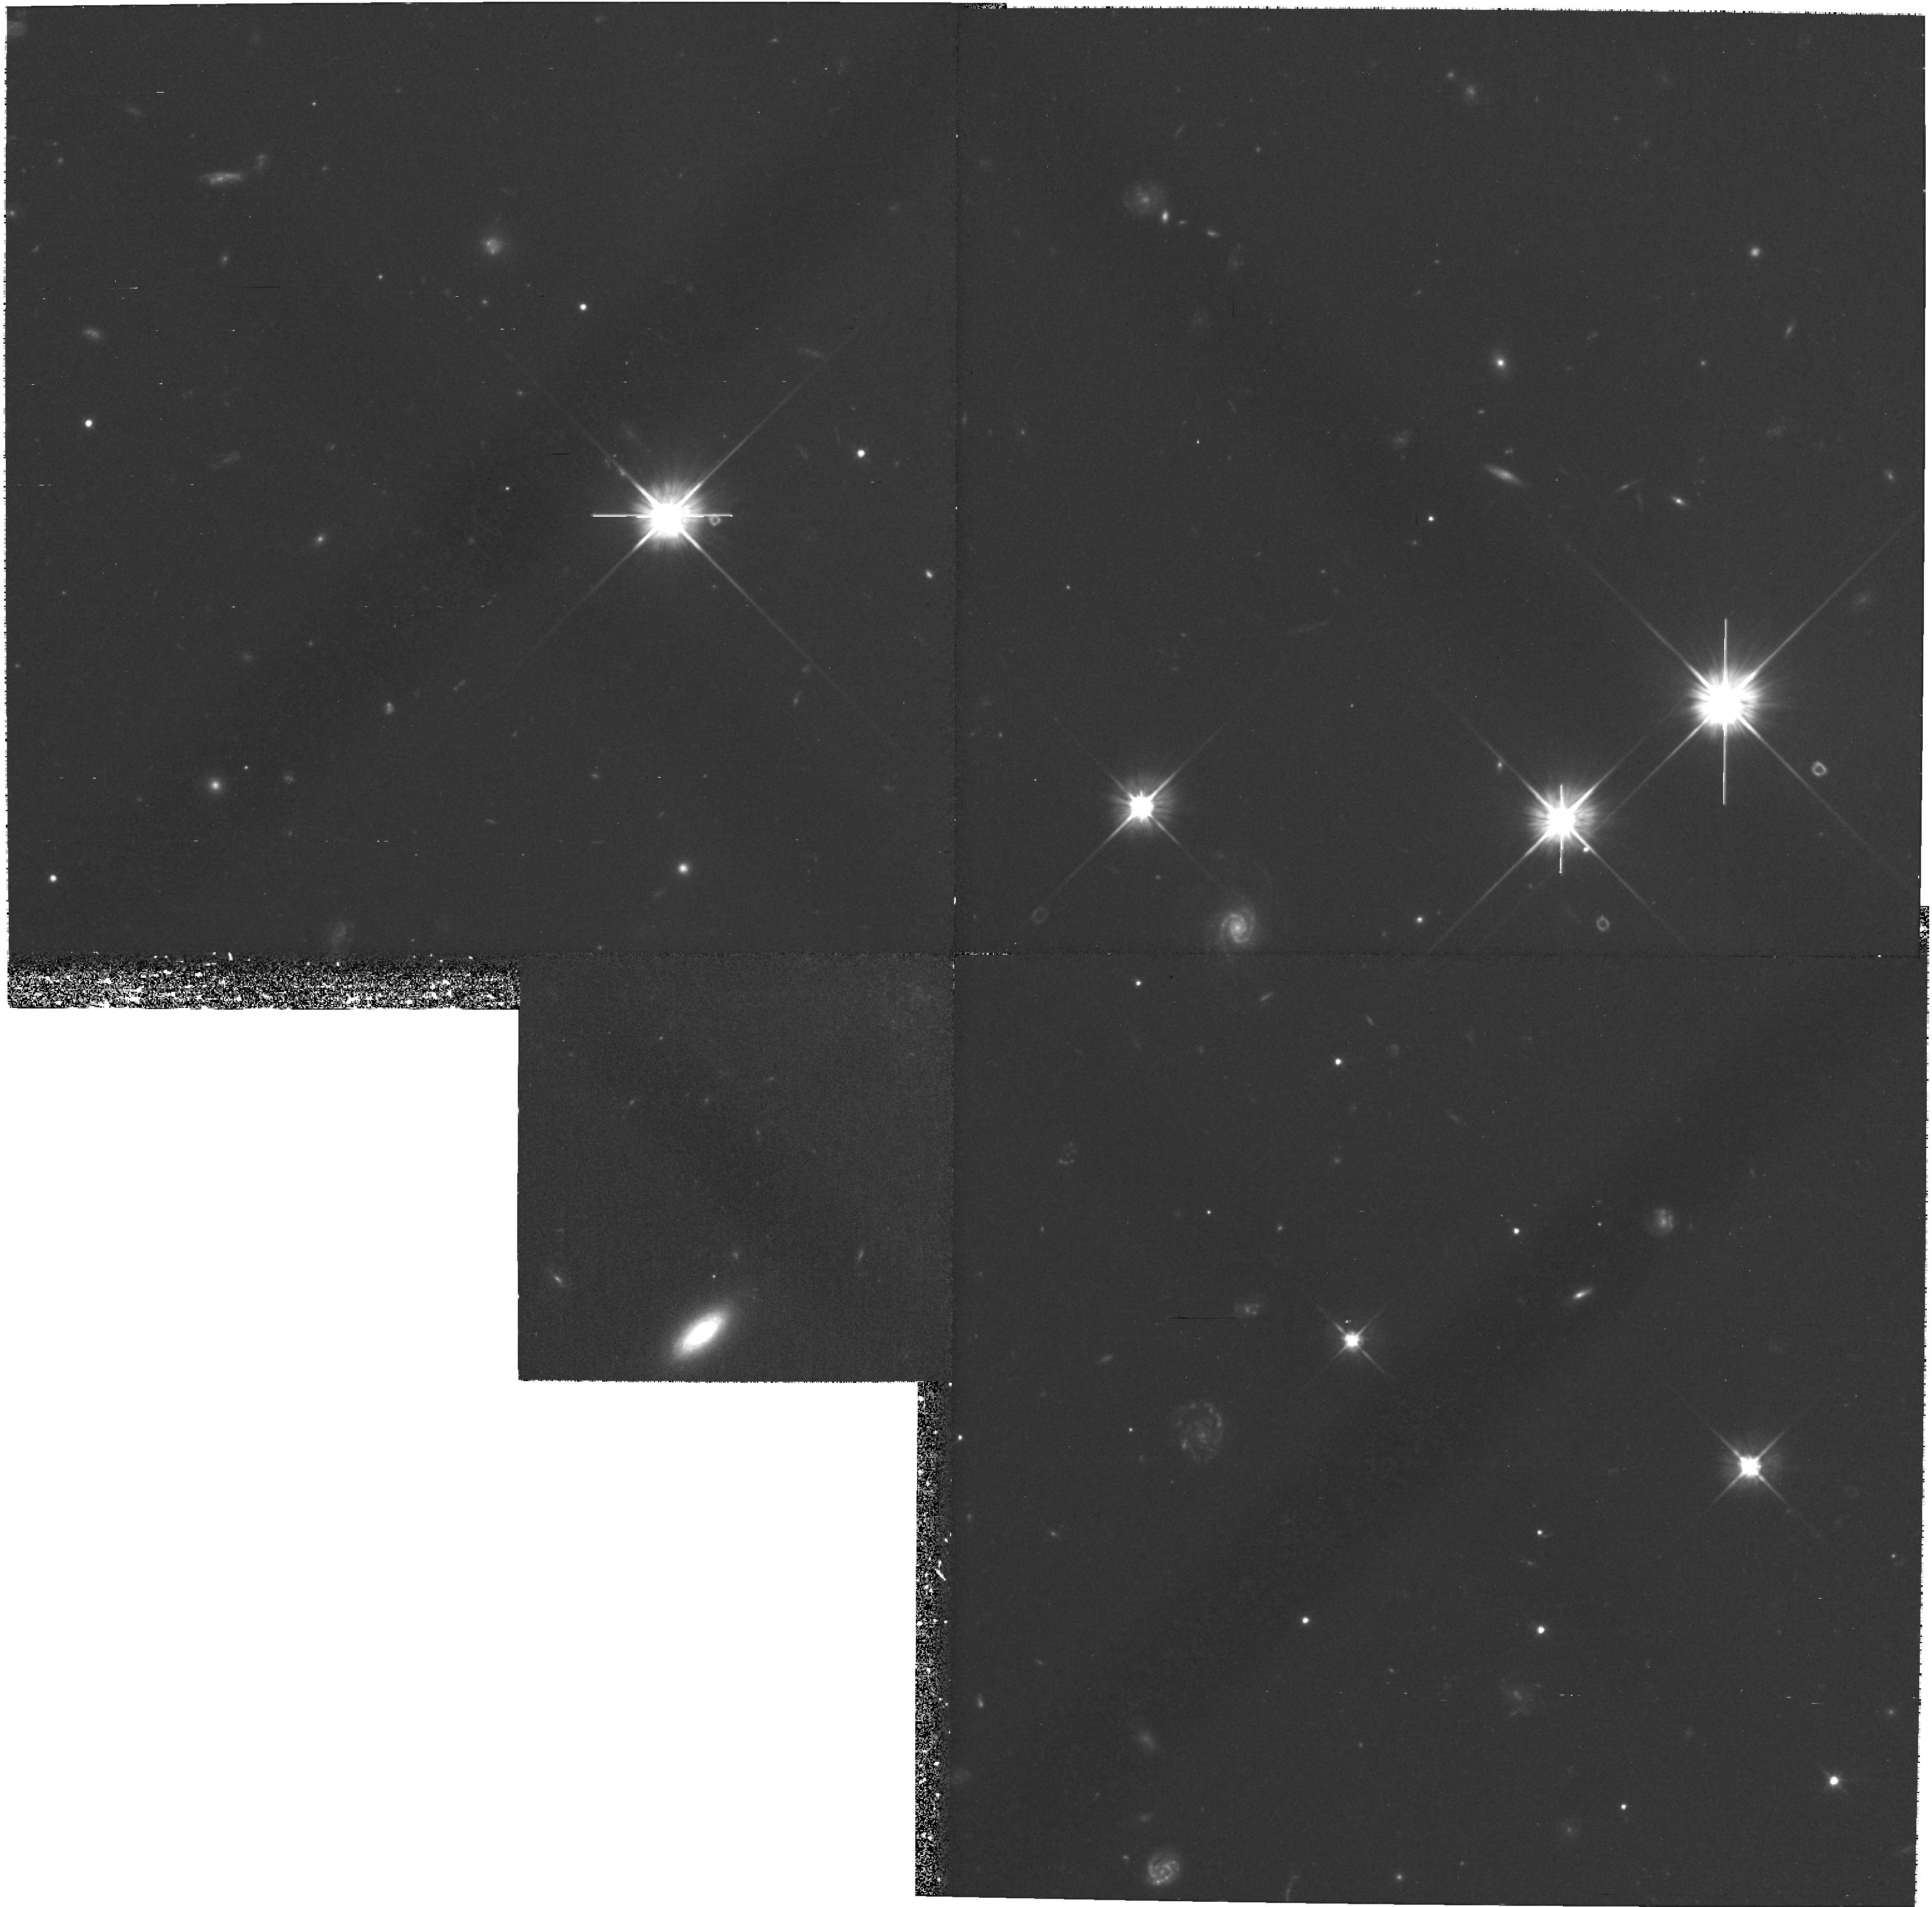
Target: field at RA 256.182°, Dec 60.822°
Instrument: WFPC2/PC
Filter: F606W
Exposure: 1.1 h
Observation ID: hst_8015_04_wfpc2_pc_f606w_u57904

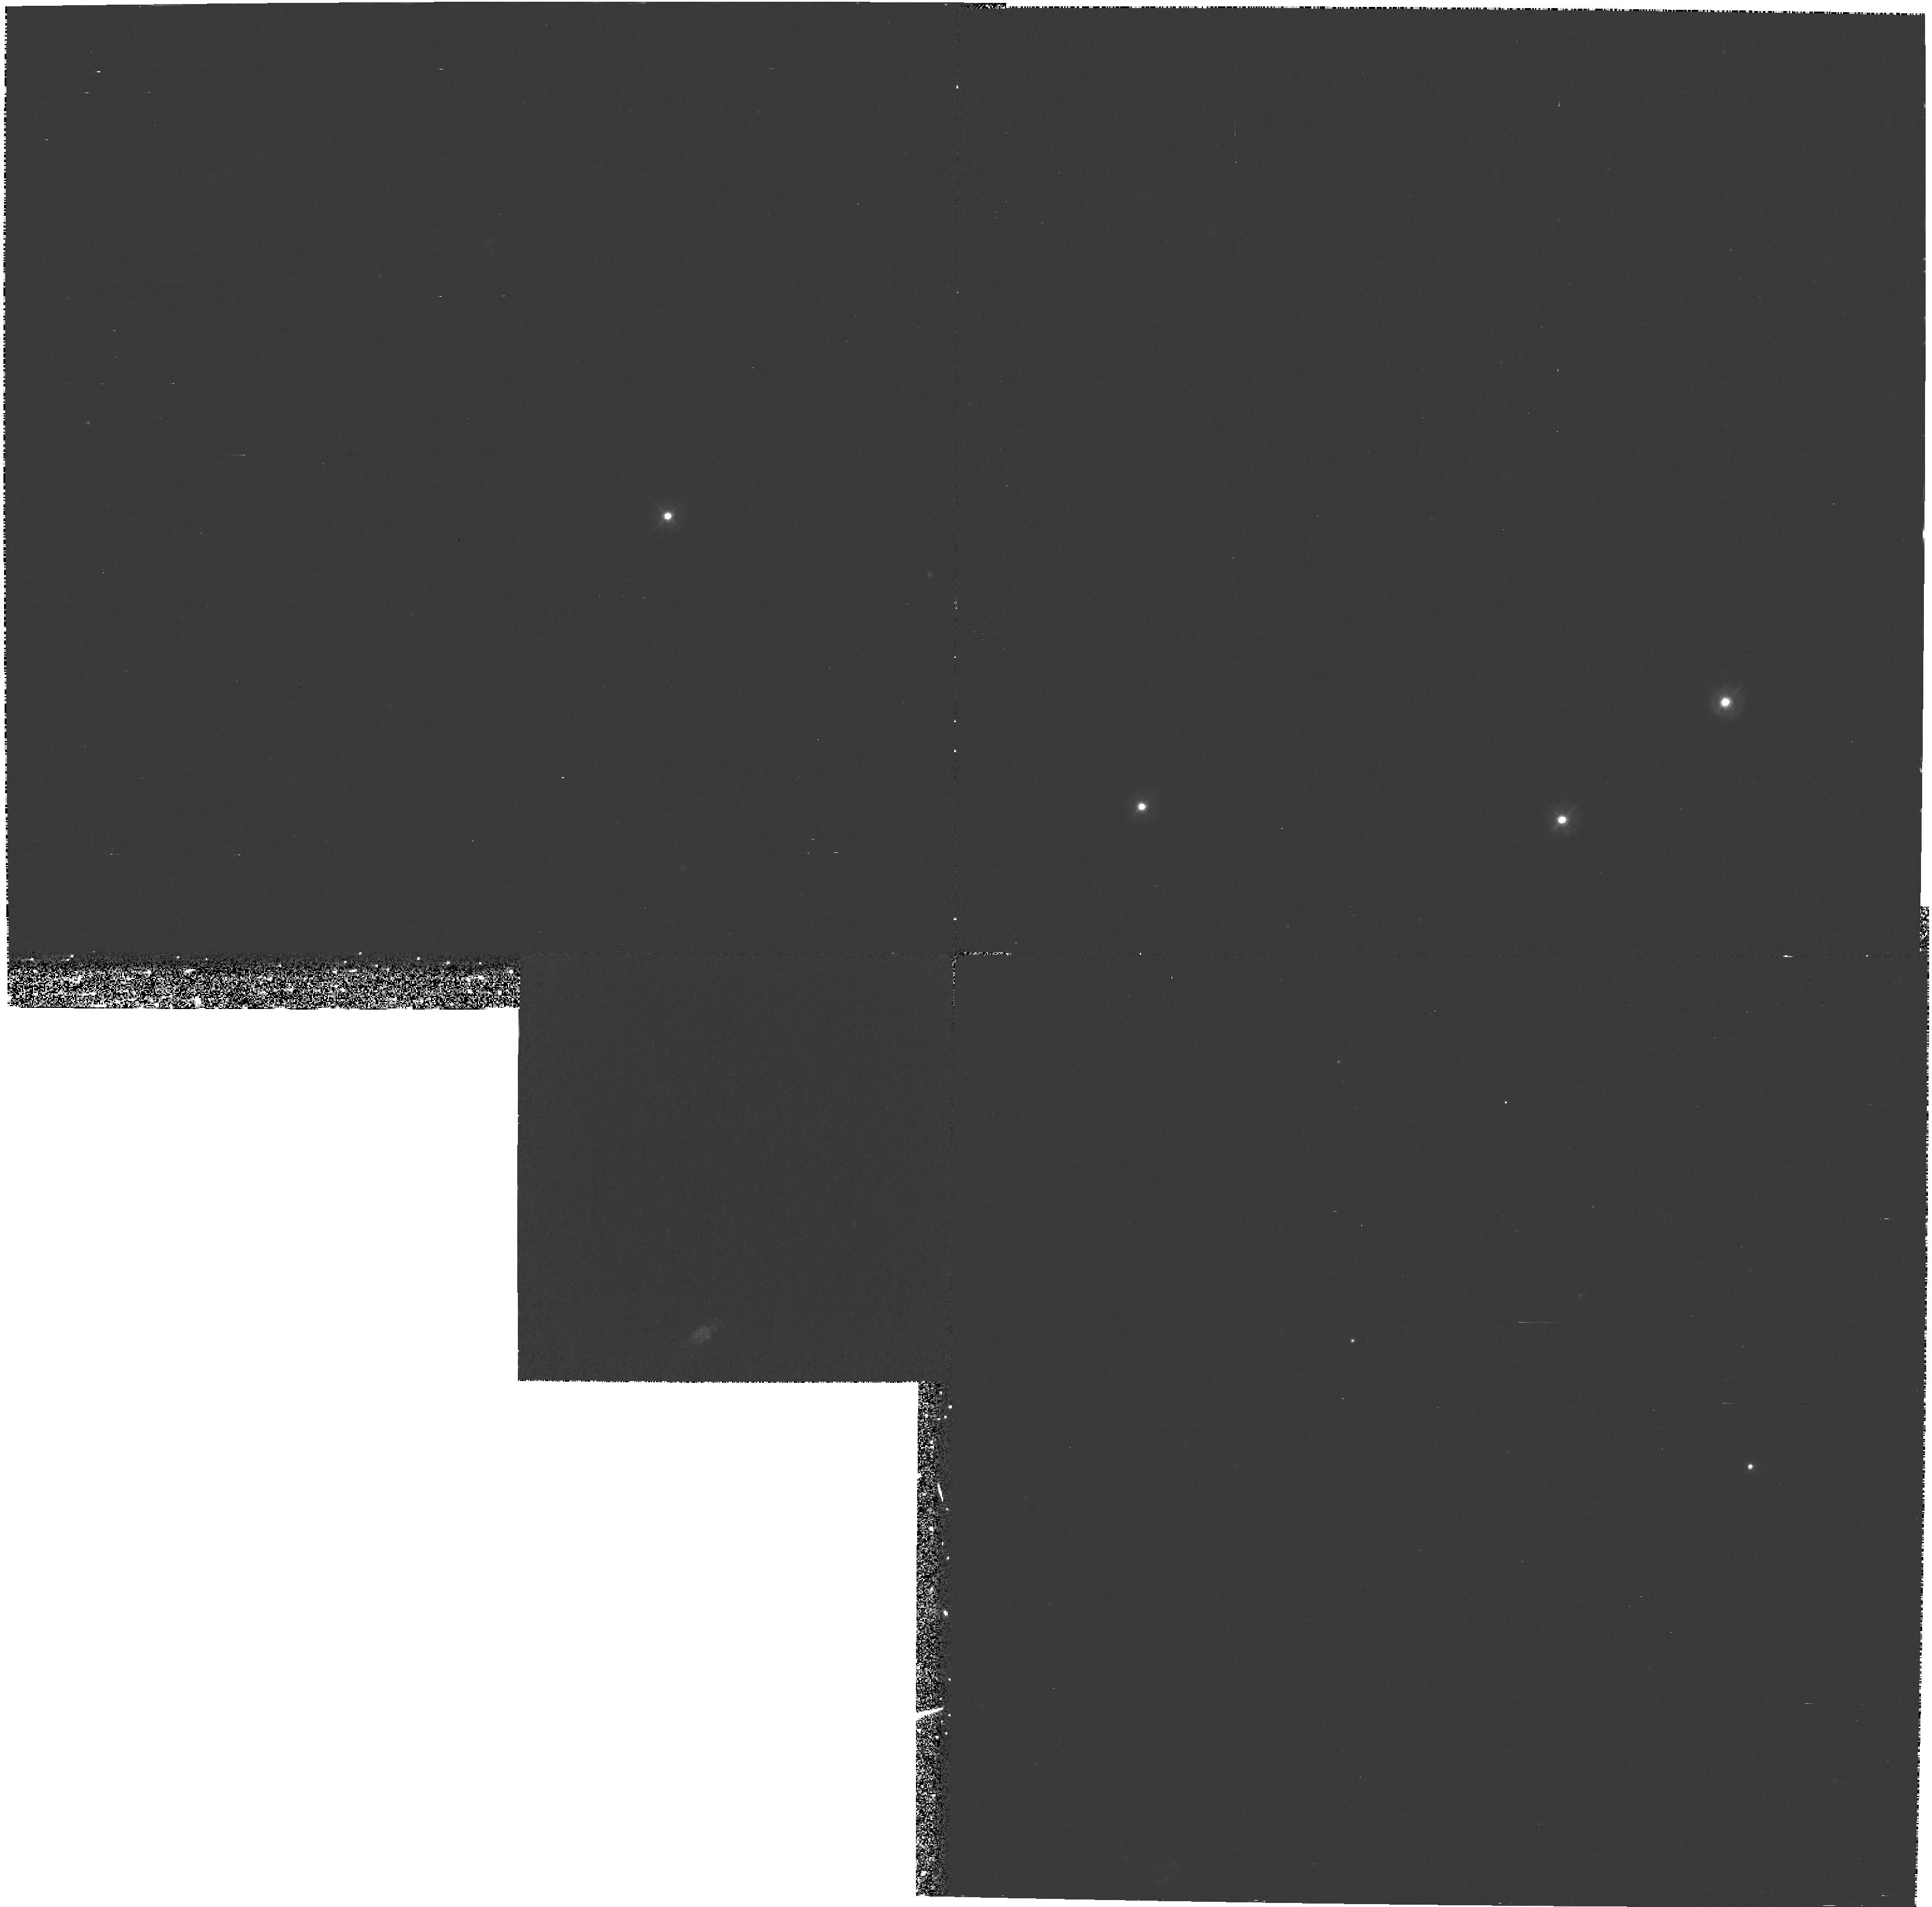
Target: field at RA 256.182°, Dec 60.822°
Instrument: WFPC2/PC
Filter: F300W
Exposure: 3.3 h
Observation ID: hst_8015_04_wfpc2_pc_f300w_u57904

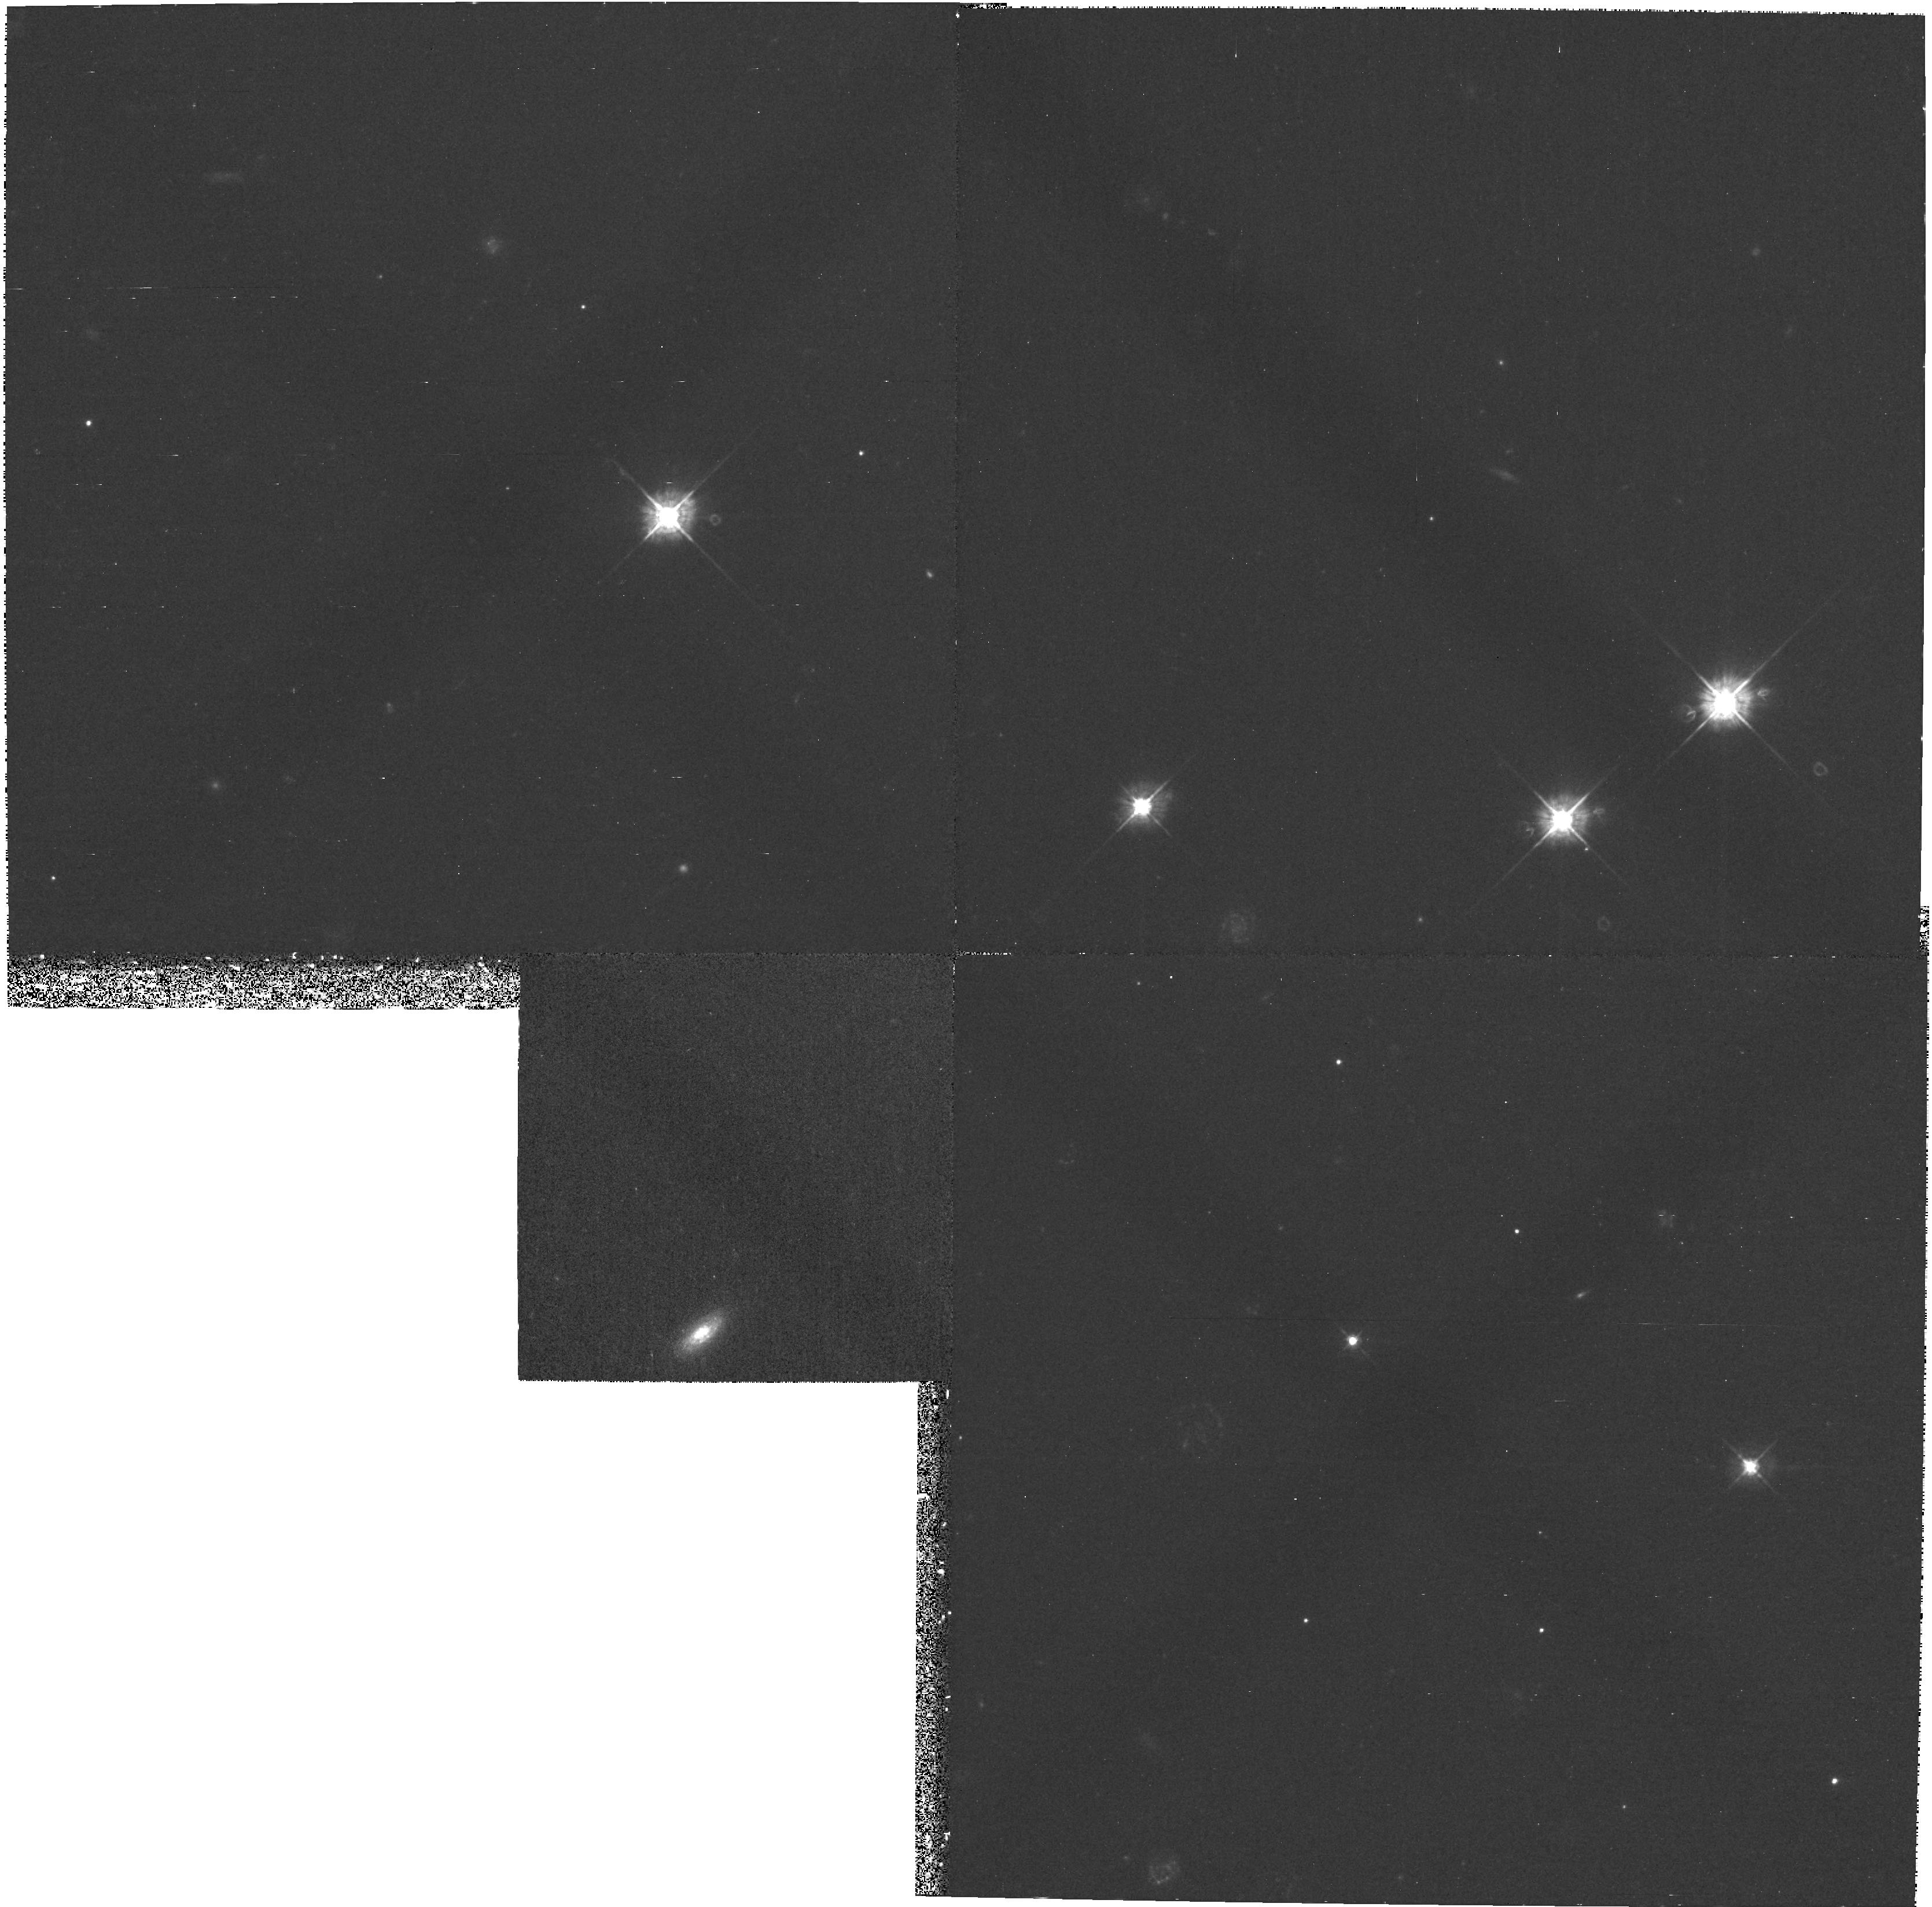
Target: field at RA 256.182°, Dec 60.822°
Instrument: WFPC2/PC
Filter: F450W
Exposure: 53 min
Observation ID: hst_8015_04_wfpc2_pc_f450w_u57904

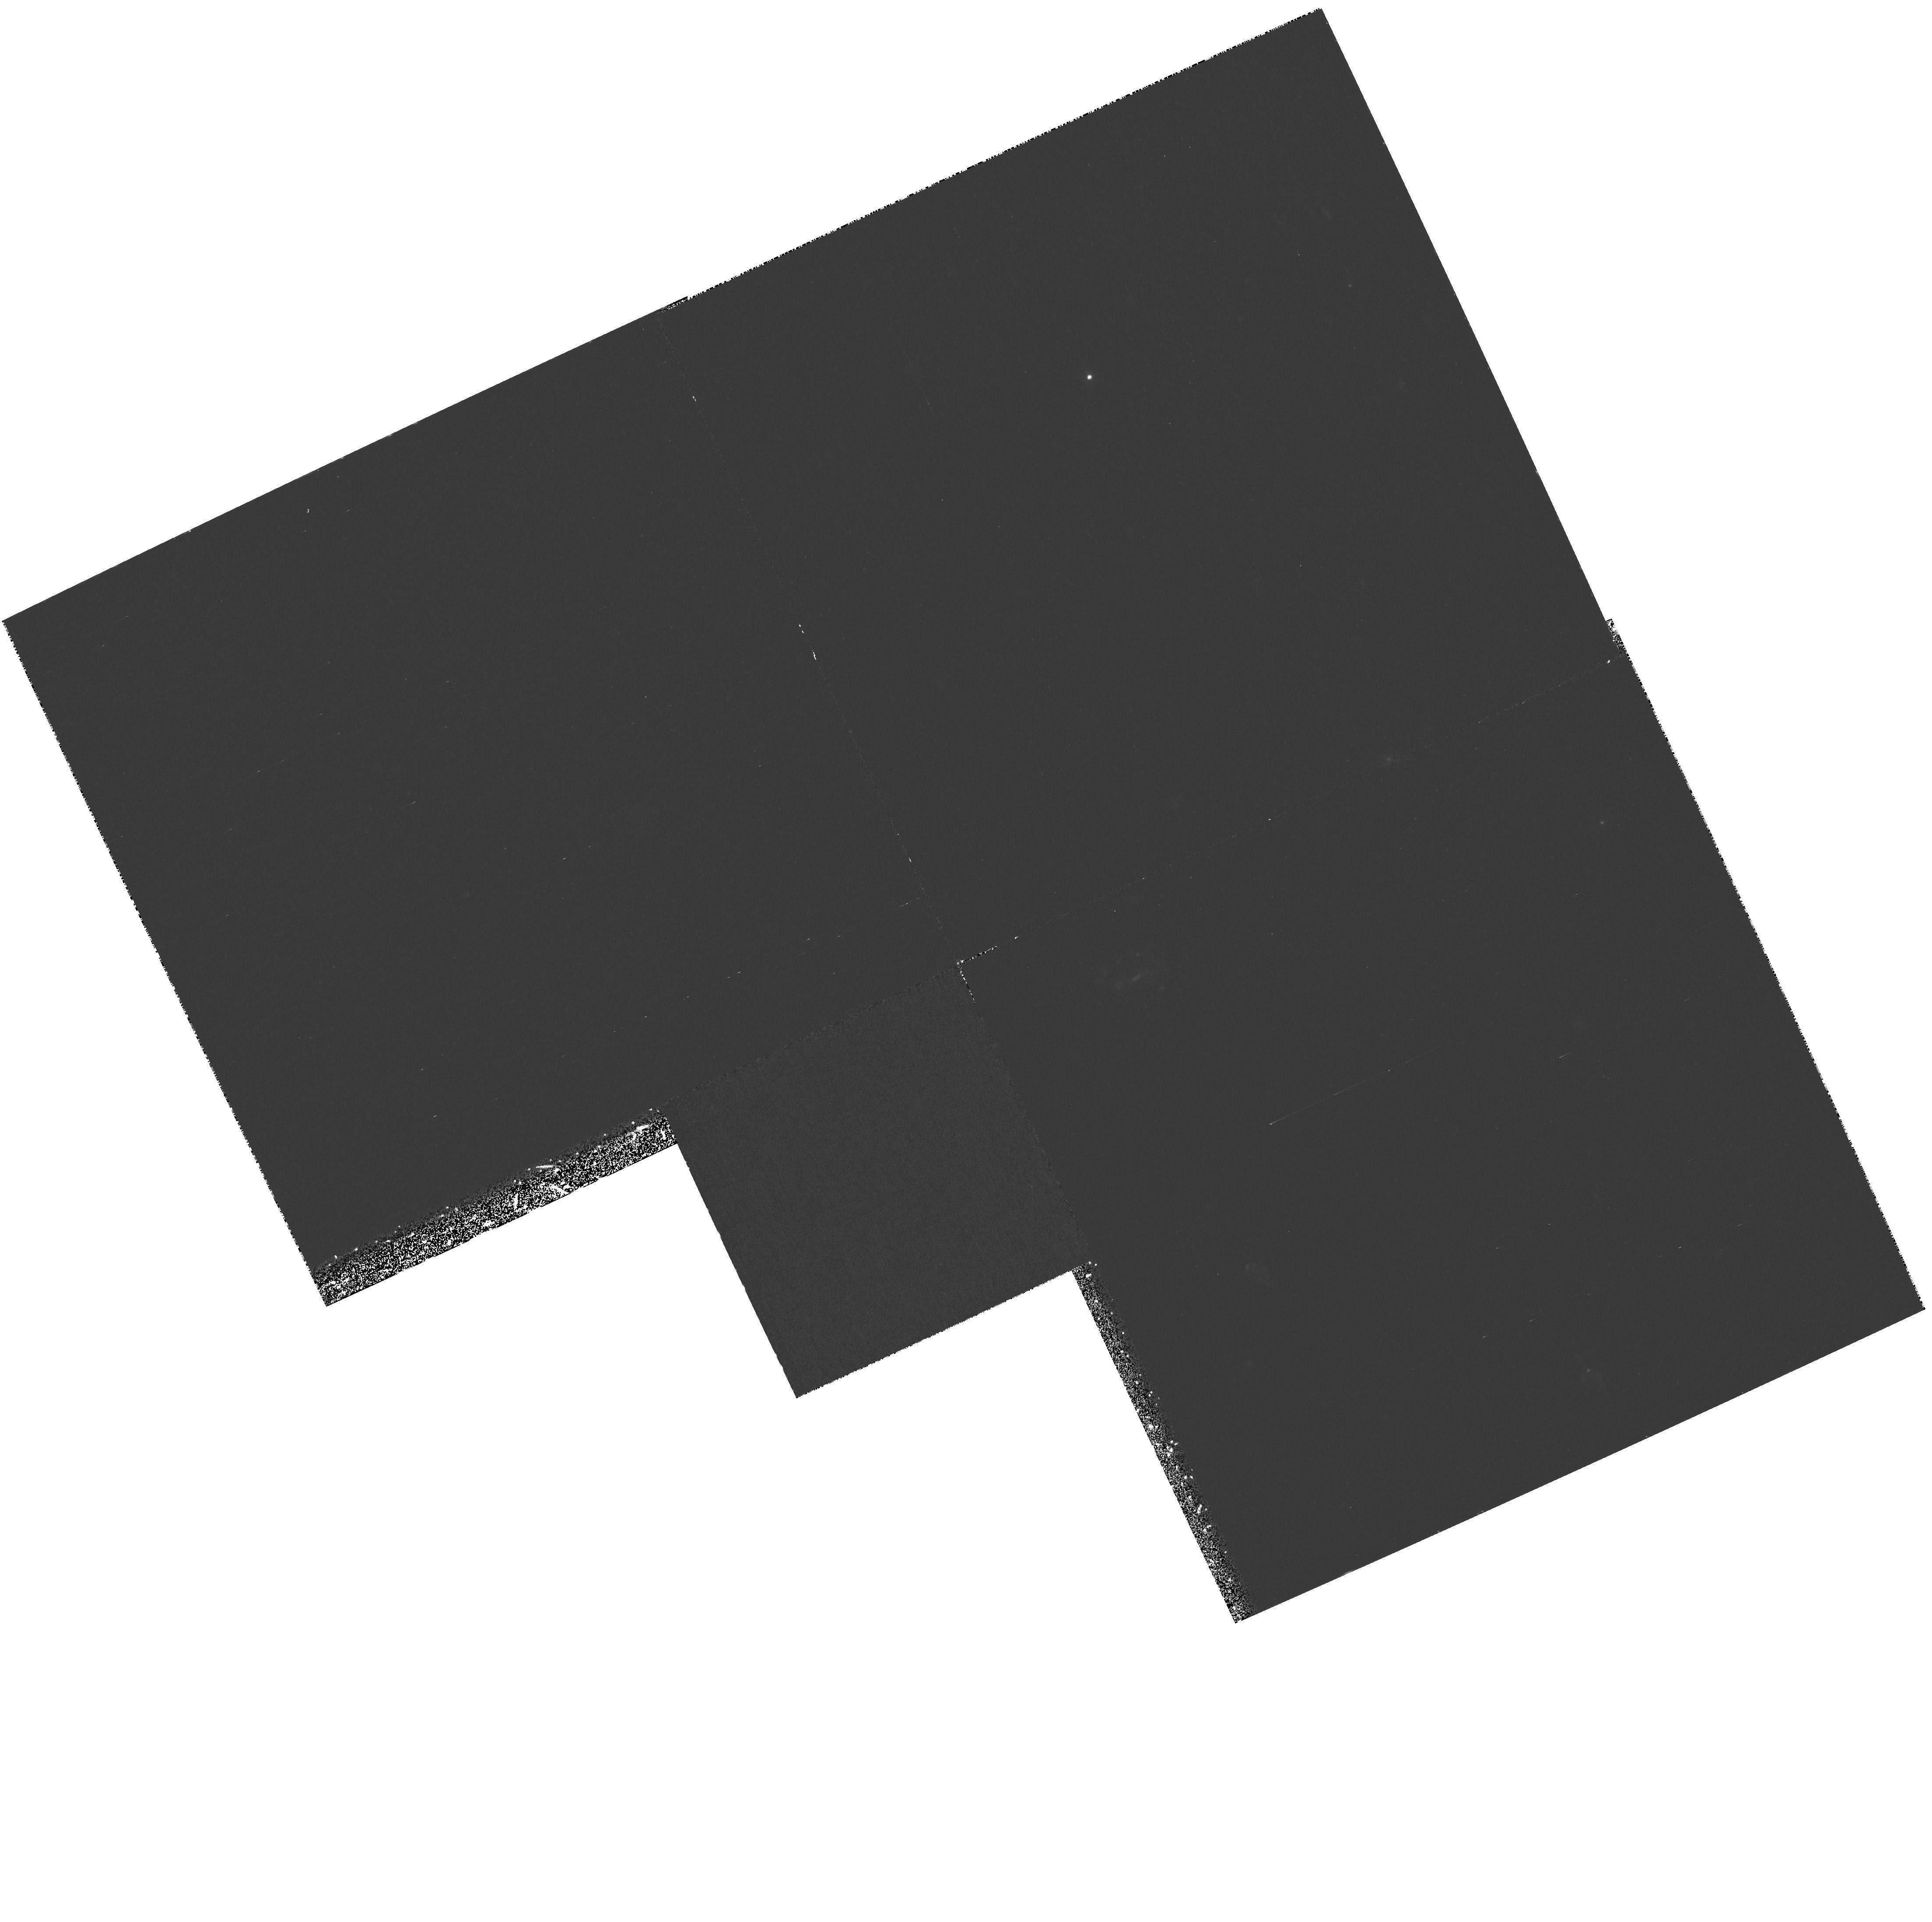
Target: field at RA 256.251°, Dec 60.813°
Instrument: WFPC2/PC
Filter: F300W
Exposure: 2.7 h
Observation ID: hst_8015_03_wfpc2_pc_f300w_u57903

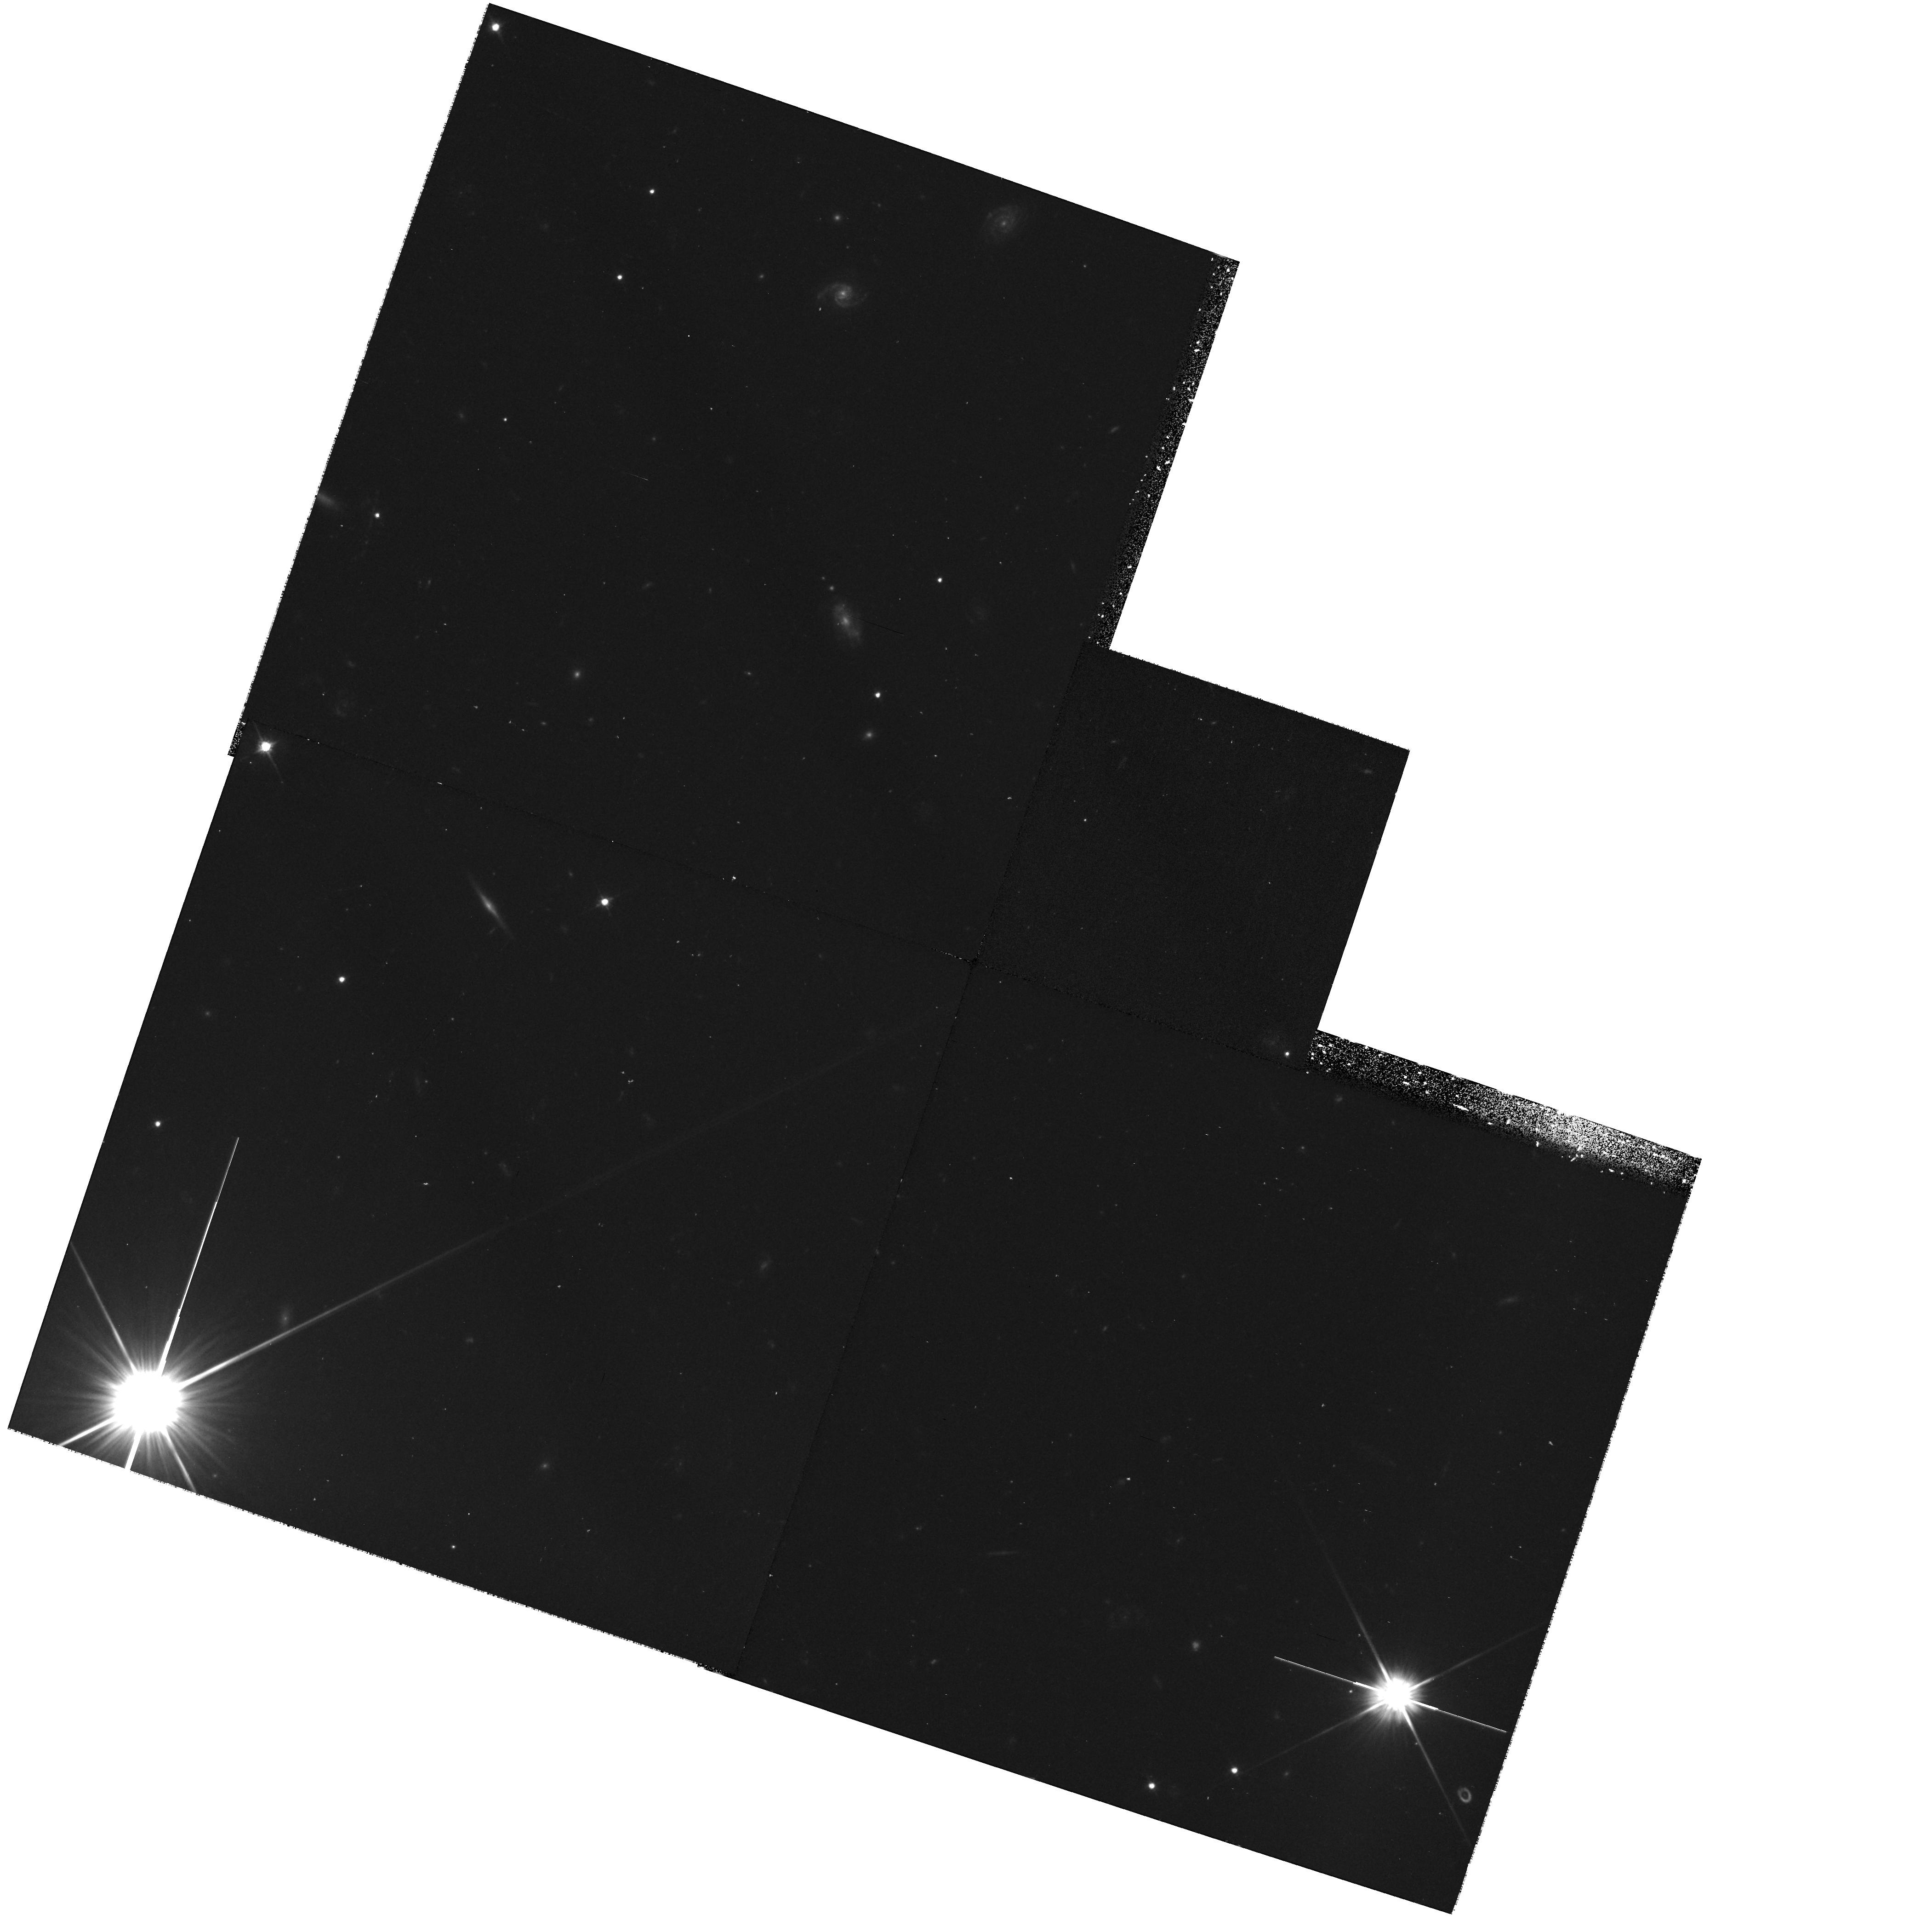
Target: field at RA 256.217°, Dec 60.663°
Instrument: WFPC2/PC
Filter: F606W
Exposure: 33 min
Observation ID: hst_8015_02_wfpc2_pc_f606w_u57902

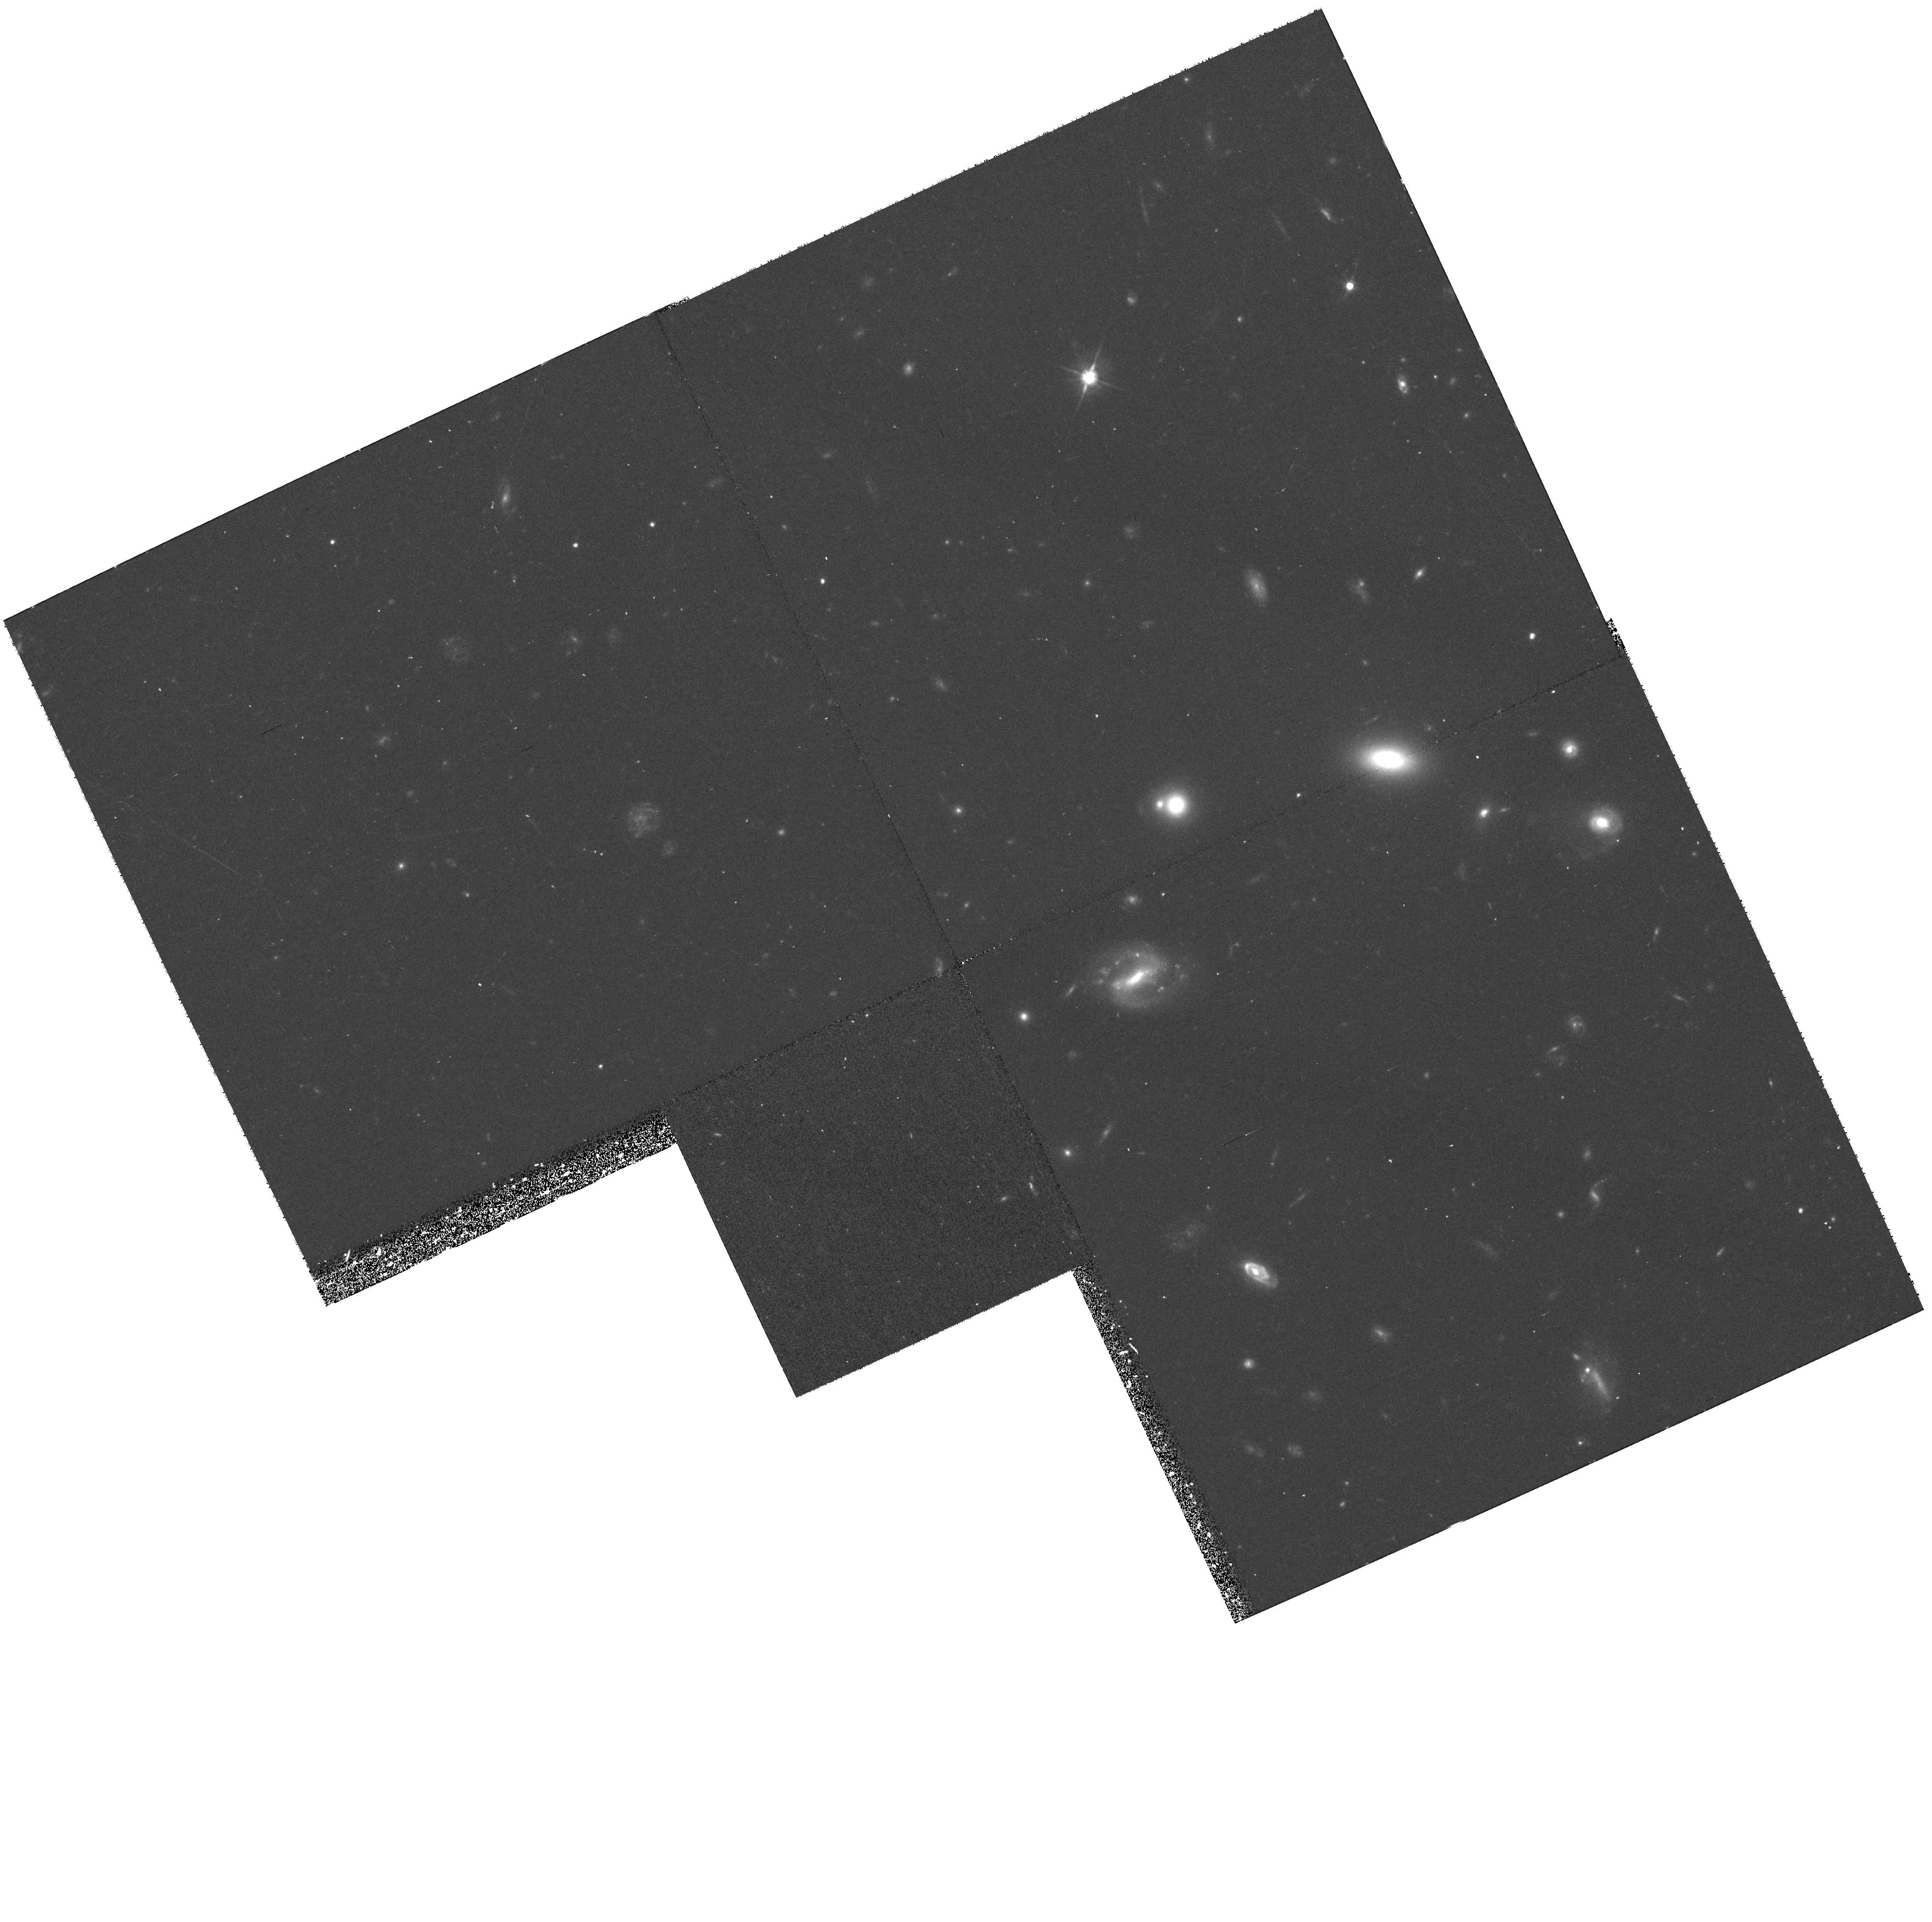
Target: field at RA 256.251°, Dec 60.813°
Instrument: WFPC2/PC
Filter: F606W
Exposure: 33 min
Observation ID: hst_8015_03_wfpc2_pc_f606w_u57903

PROPERTIES OF THE LYMAN-ALPHA FOREST AND METAL-LINE SYSTEMS AT LOW Z (PI: Jenkins, Edward B.)

This program seeks to learn more about the properties of metal-line systems and the Lyman-alpha forest at low redshifts, so that they may be compared with findings about such systems at much higher redshifts studied from ground-based observatories. The emphasis of this program will be on features with rest wavelengths equal to or shorter than Lyman-alpha. At low z, these lines have relatively little interference from randomly placed Lyman series lines from unrelated systems. A special advantage of observing metal-line systems at low z is that one can independently determine such important parameters as the impact distance from a galaxy's center, the galaxy's morphology, kinematics and stellar content, and, finally, the nature of the galaxy's cluster environment (if any). We have selected 3C 351 for this program because many of the redshifts of galaxies near the sight line have already been measured and the redshift is high enough to enable the detection of the O VI double t in several metal absorption systems. In addition, WFPC2 images are available from the archive.